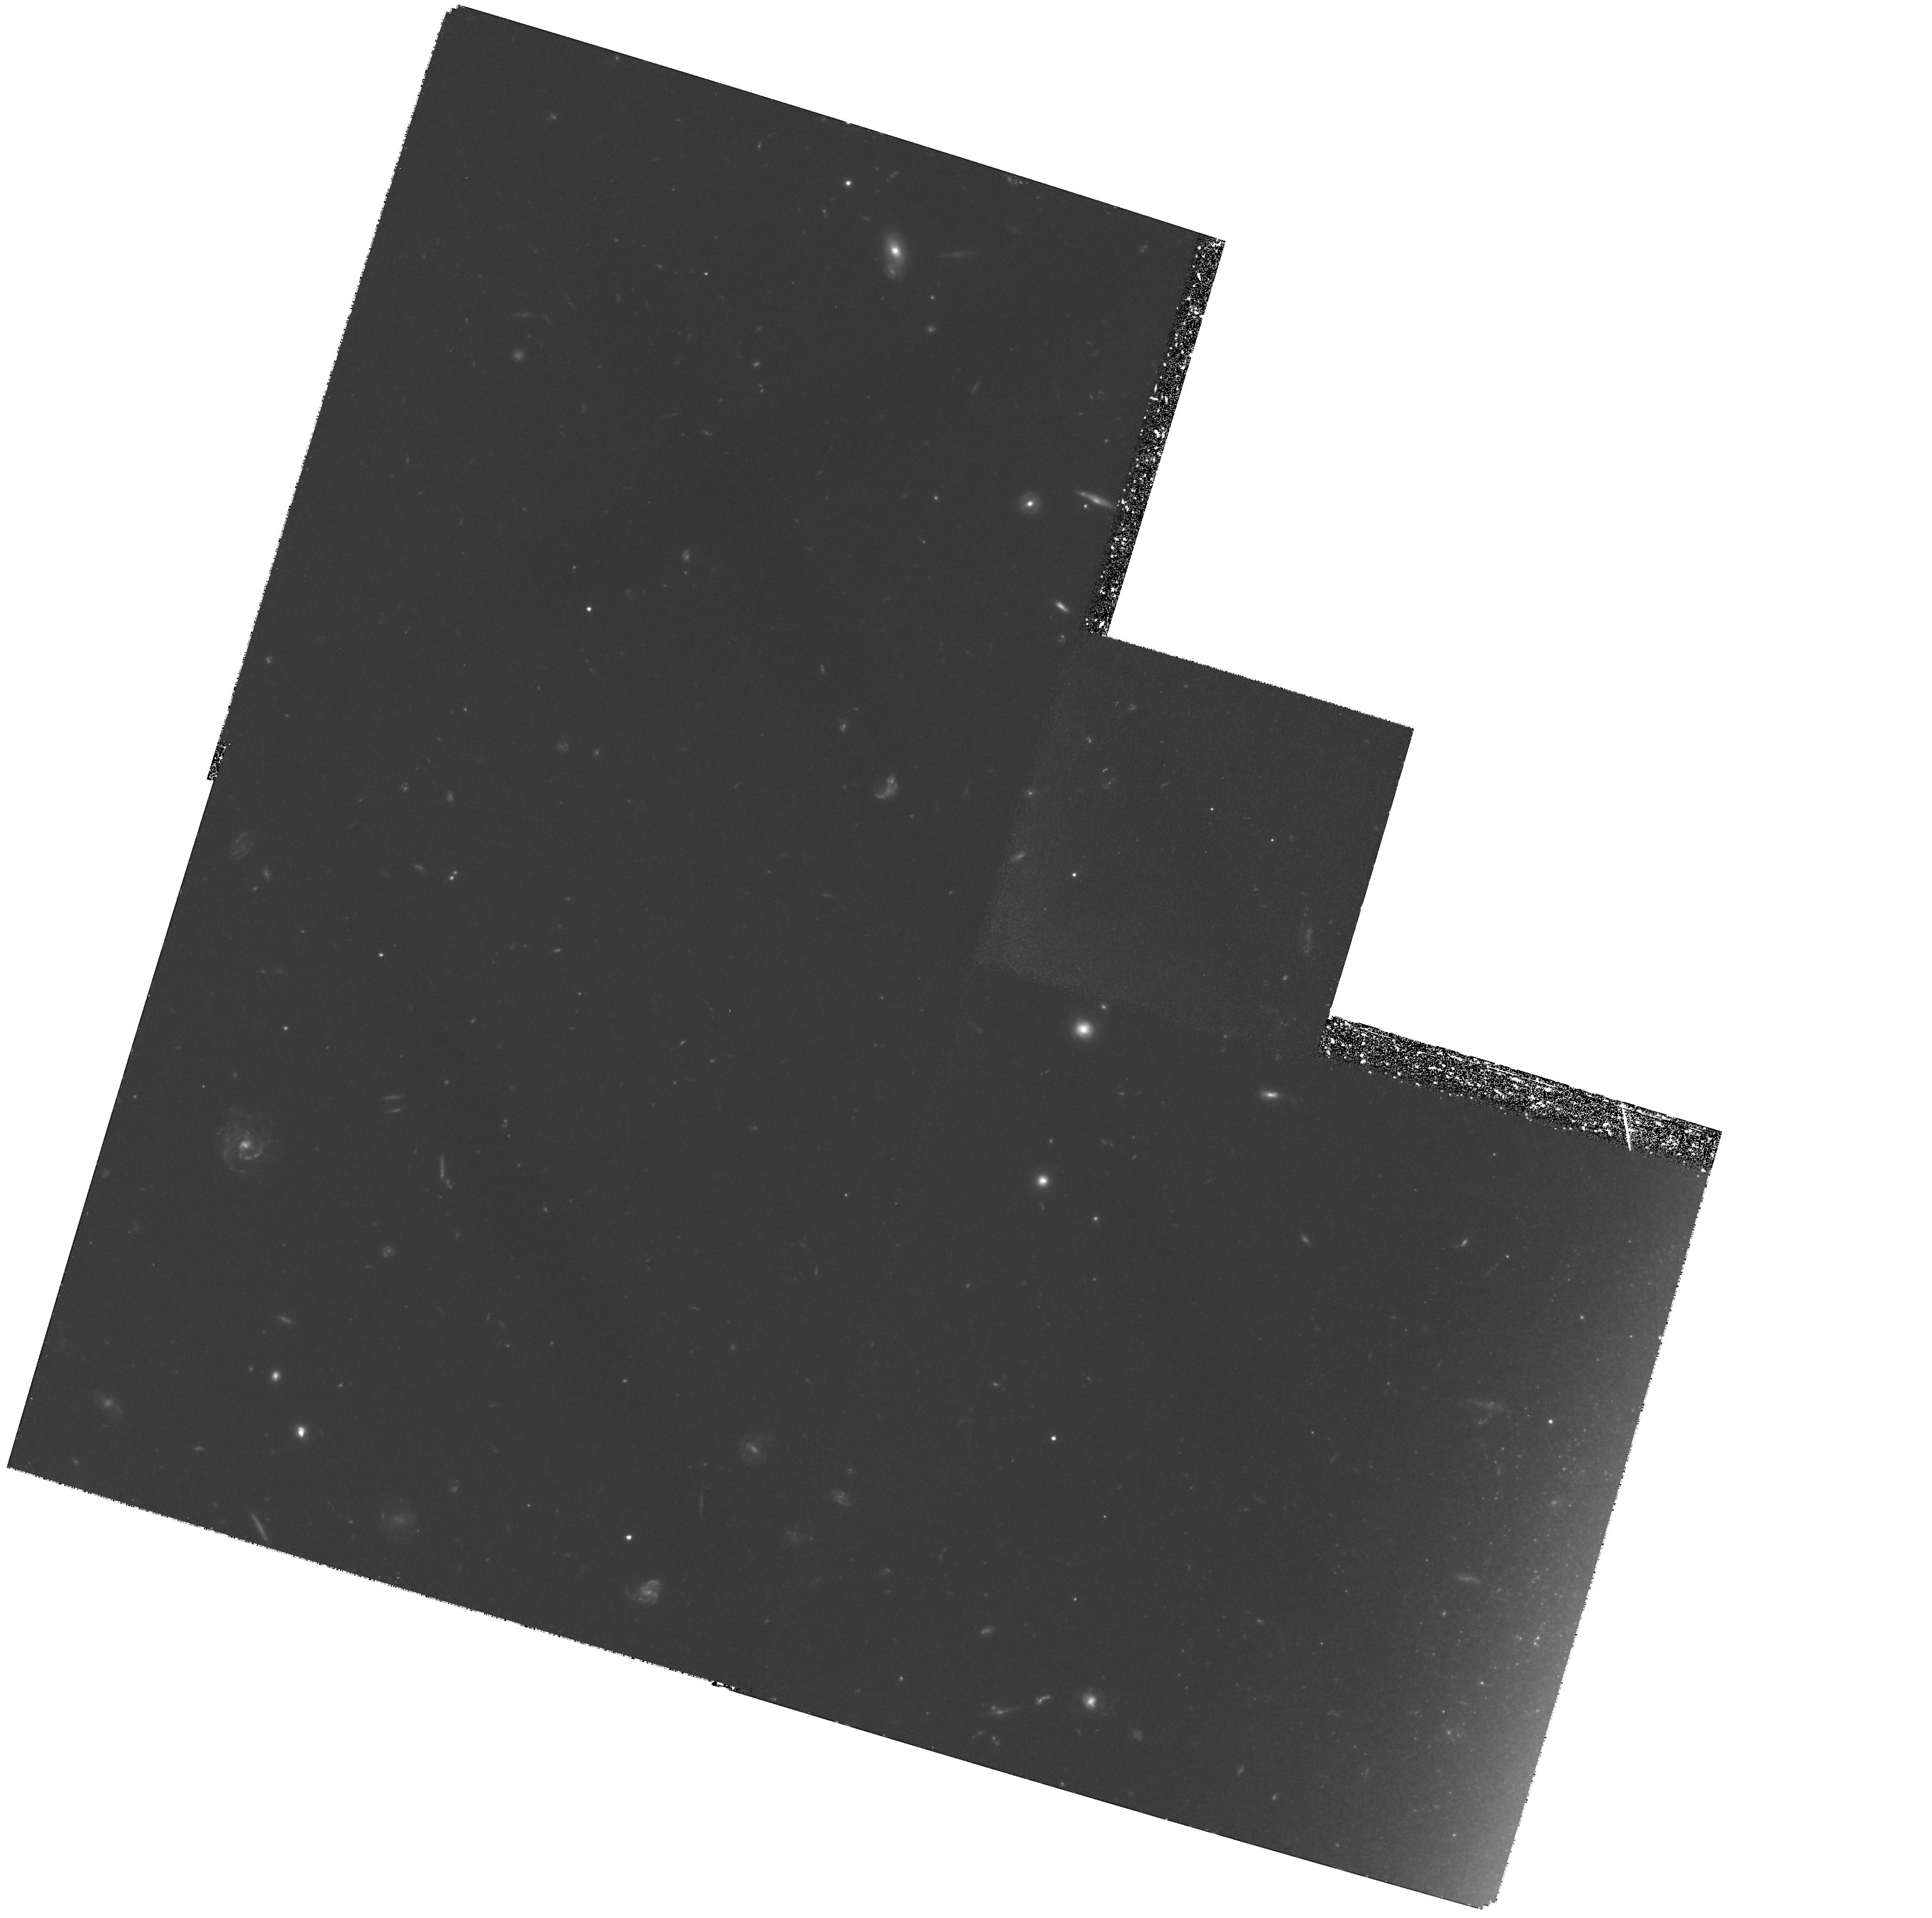
Target: NGC5907-HALO. Instrument: WFPC2/PC. Filter: F606W. Exposure: 4.3 h. Observation ID: hst_6730_01_wfpc2_pc_f606w_u3yr01

Halos of Nearby Edge-on Spirals (PI: Morrison, Heather)

HST allows the detection of the tip of the halo field star giant branch in galaxies at distances of order 10 Mpc. Used in conjunction with recently developed techniques of deep CCD surface photometry, this will allow us to extend the (currently very small) sample of well-studied spiral galaxy halos and to begin to determine whether the Milky Way halo is typical. We are proposing to take deep WFPC2 exposures in F814W of a halo field in the nearby edge-on spiral NGC 5907. We have deep CCD surface photometry (to R and I ~ 27 mag/sq arcsec) of the galaxy, and propose to use deep WFPC2 images to check that the extended halos seen in the surface photometry originate from halo starlight and not from various phases of the ISM. In addition, these images will allow the identification of halo globular clusters and the measurement of an accurate distance via a globular cluster luminosity function and red giant tip luminosity.